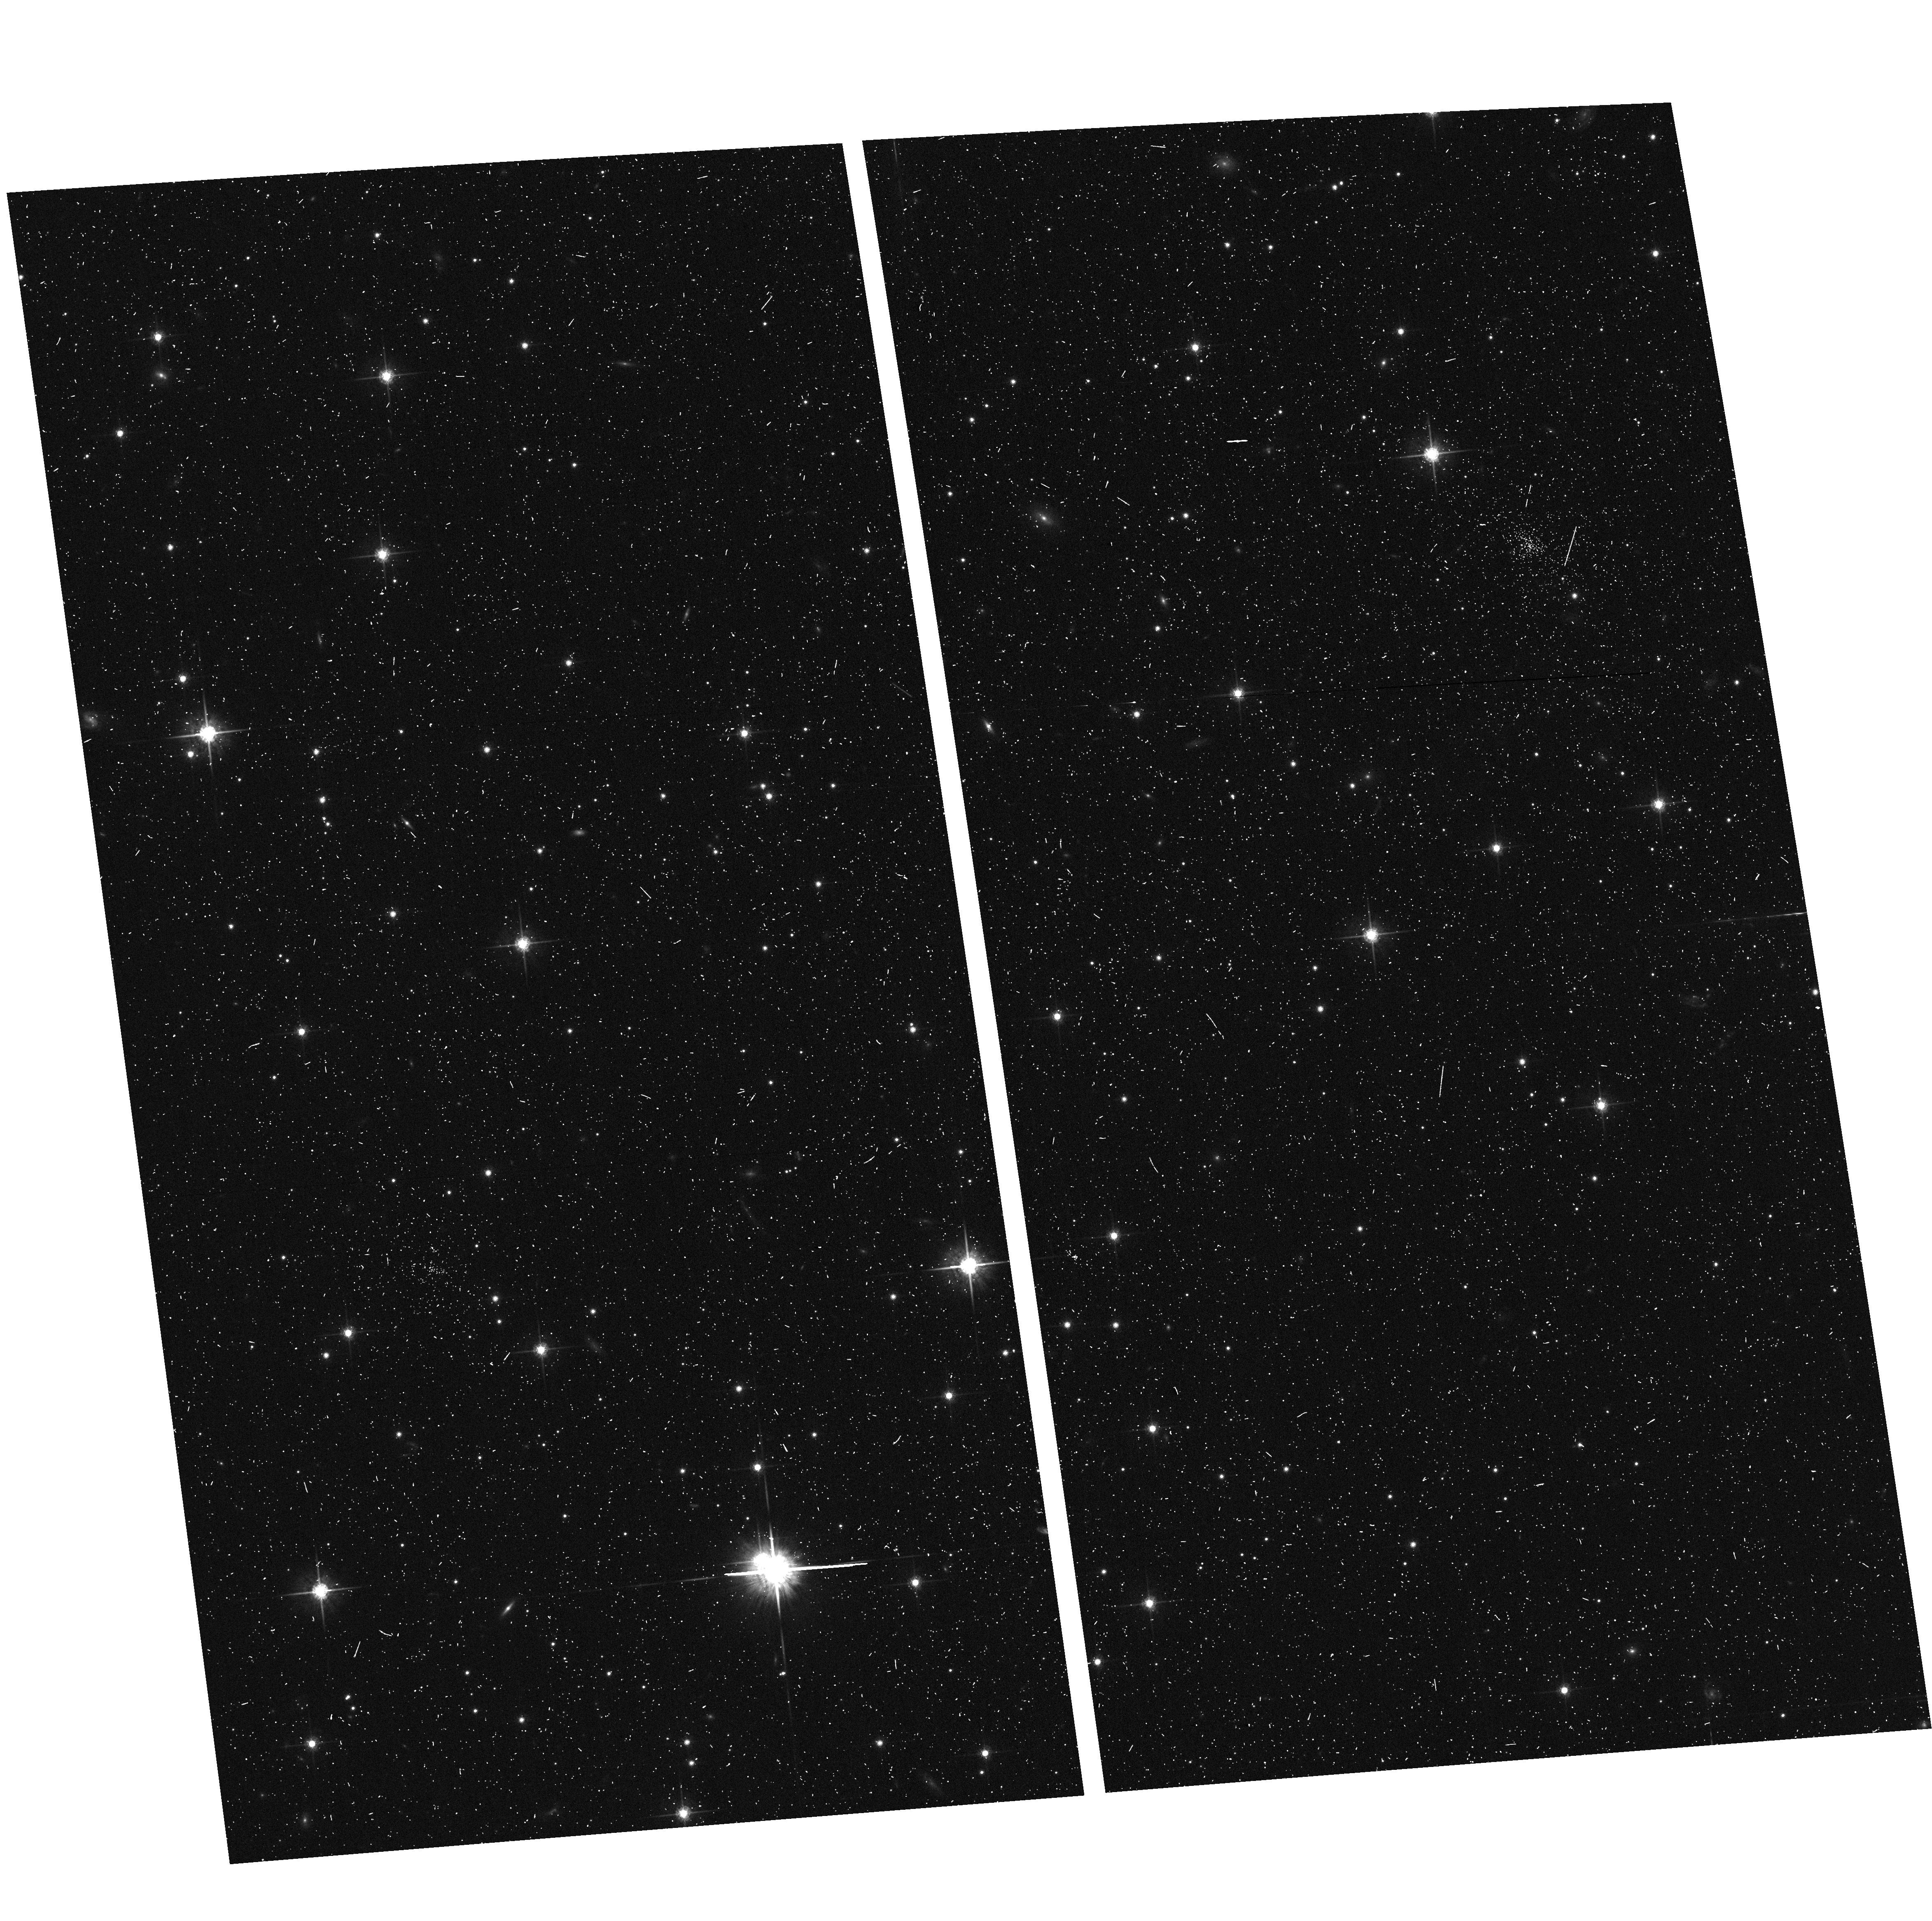
Target: MACS1931-ACSPAR2. Instrument: ACS/WFC. Filter: F775W. Exposure: 7 min. Observation ID: hst_12456_b1_acs_wfc_f775w_jbt2b1

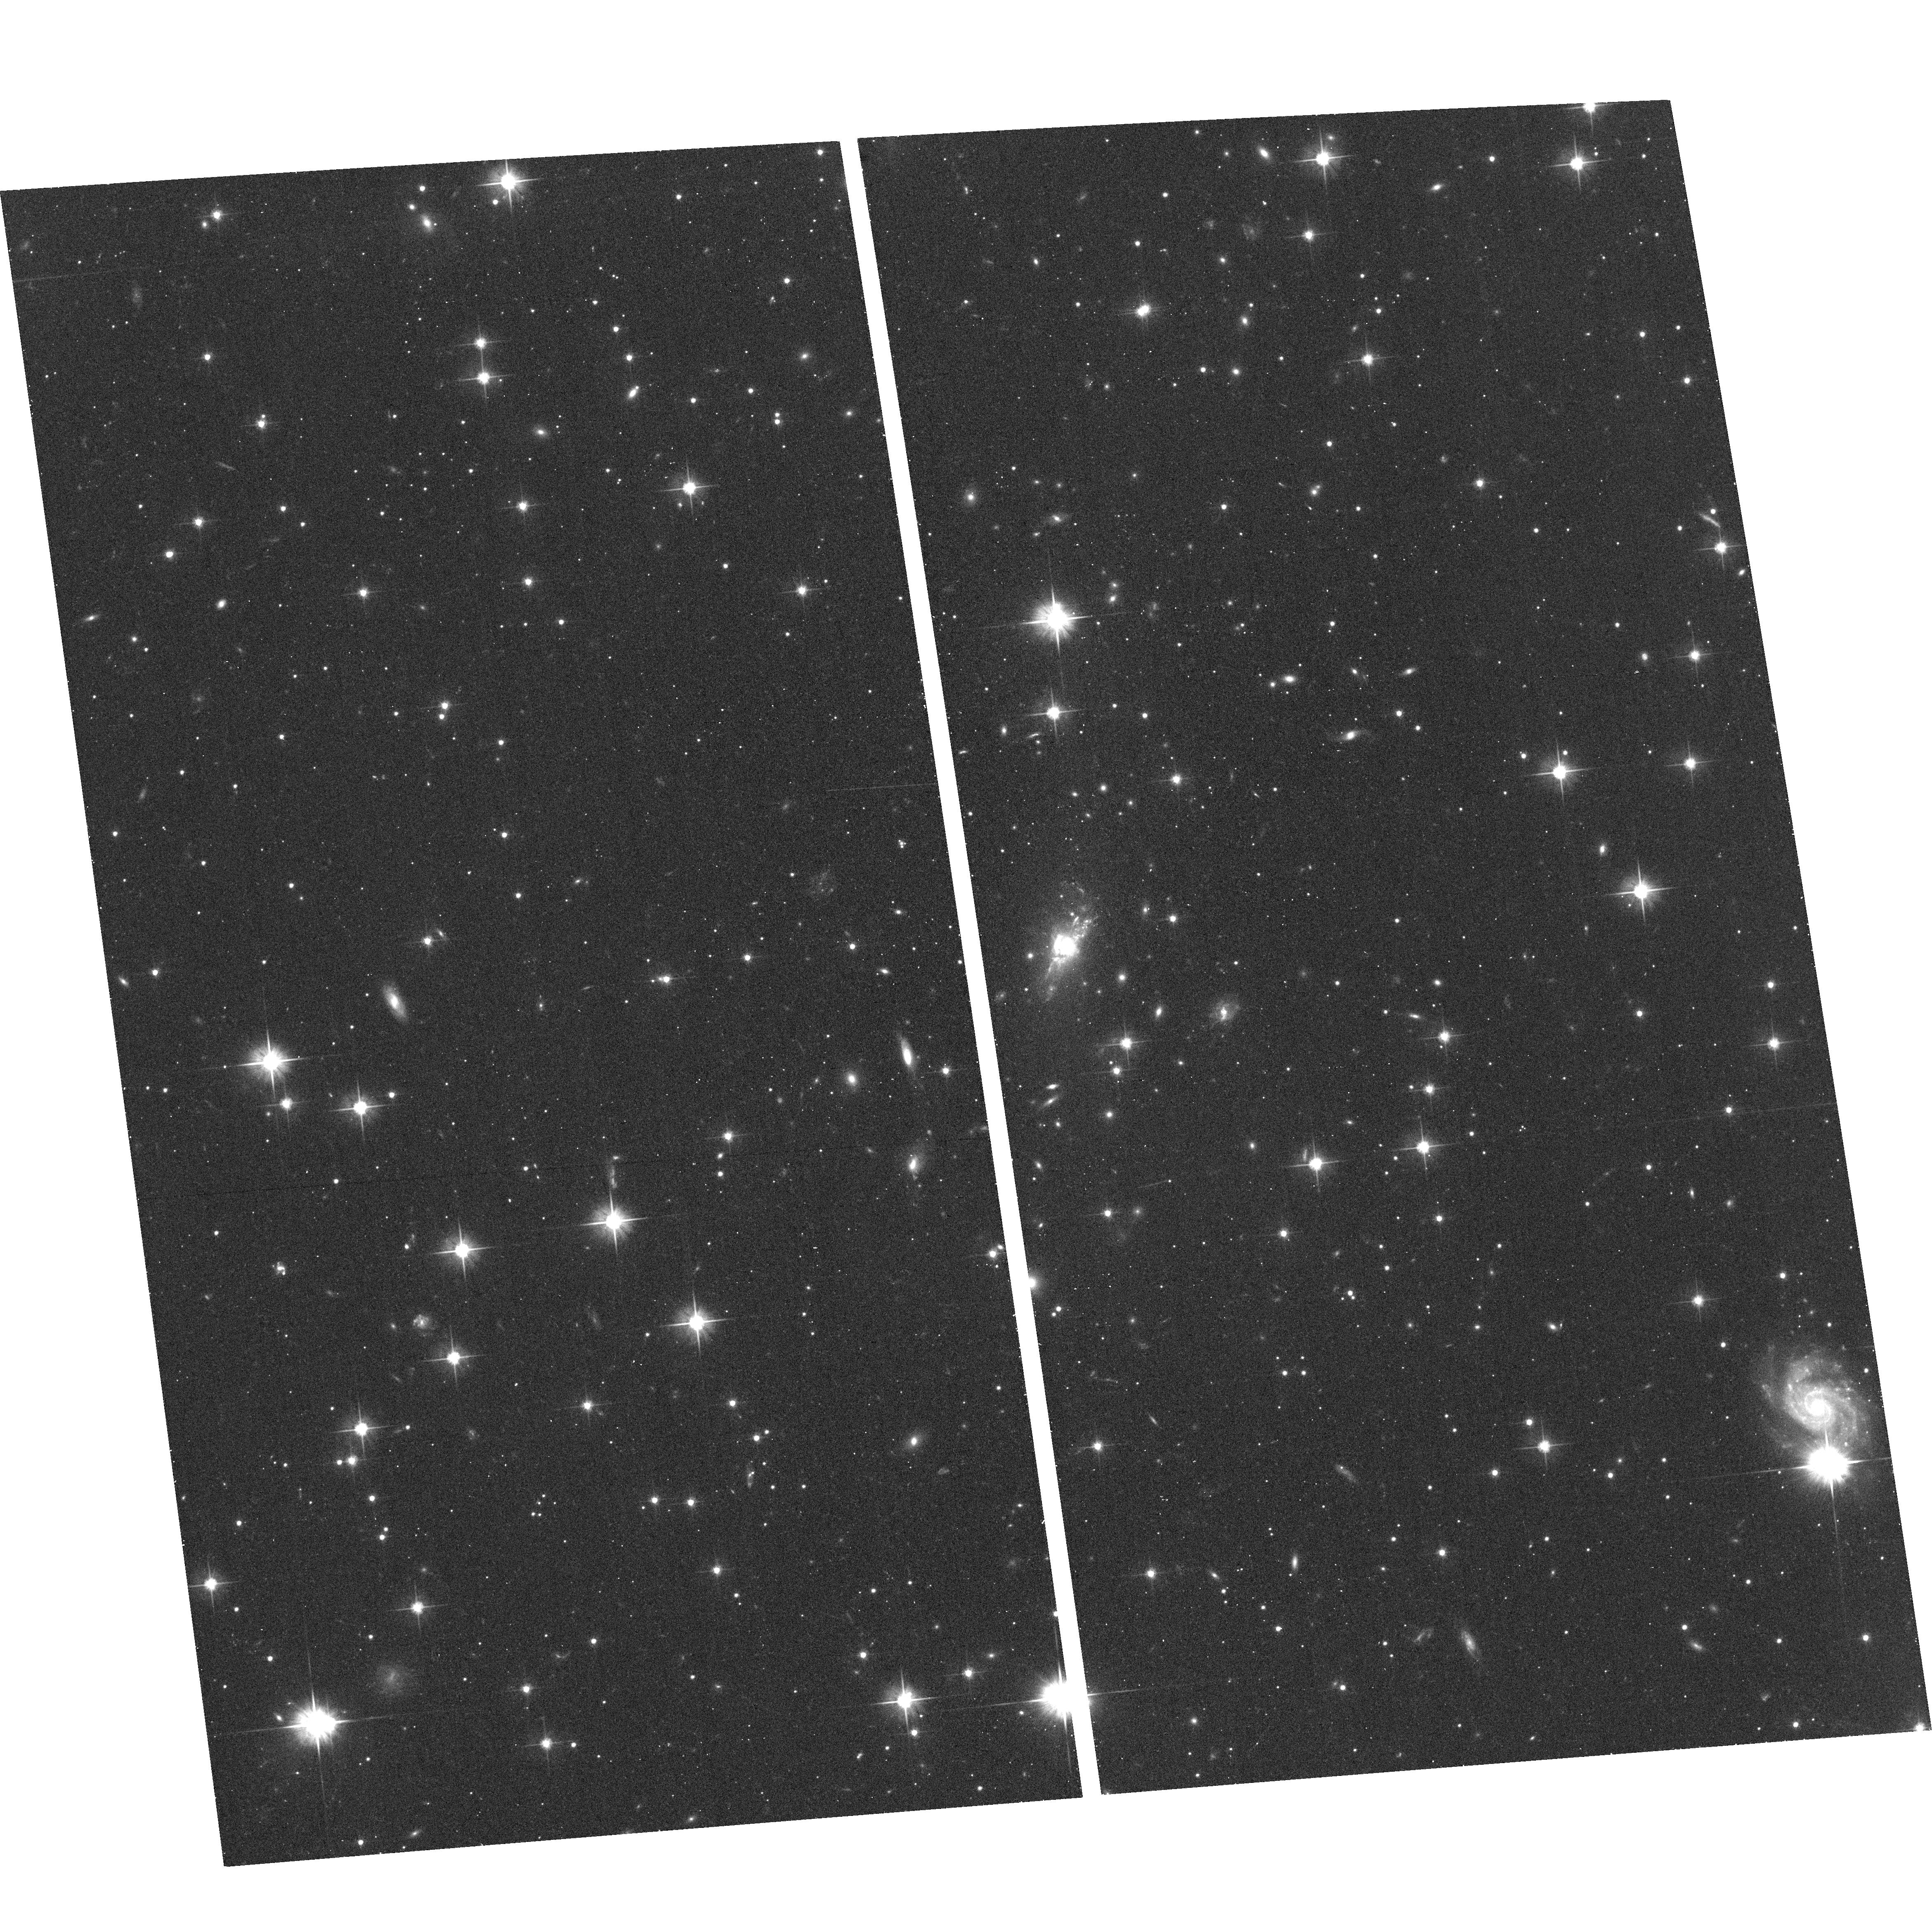
Target: MACS1931-2635. Instrument: ACS/WFC. Filter: F606W. Exposure: 17 min. Observation ID: hst_12456_b0_acs_wfc_f606w_jbt2b0

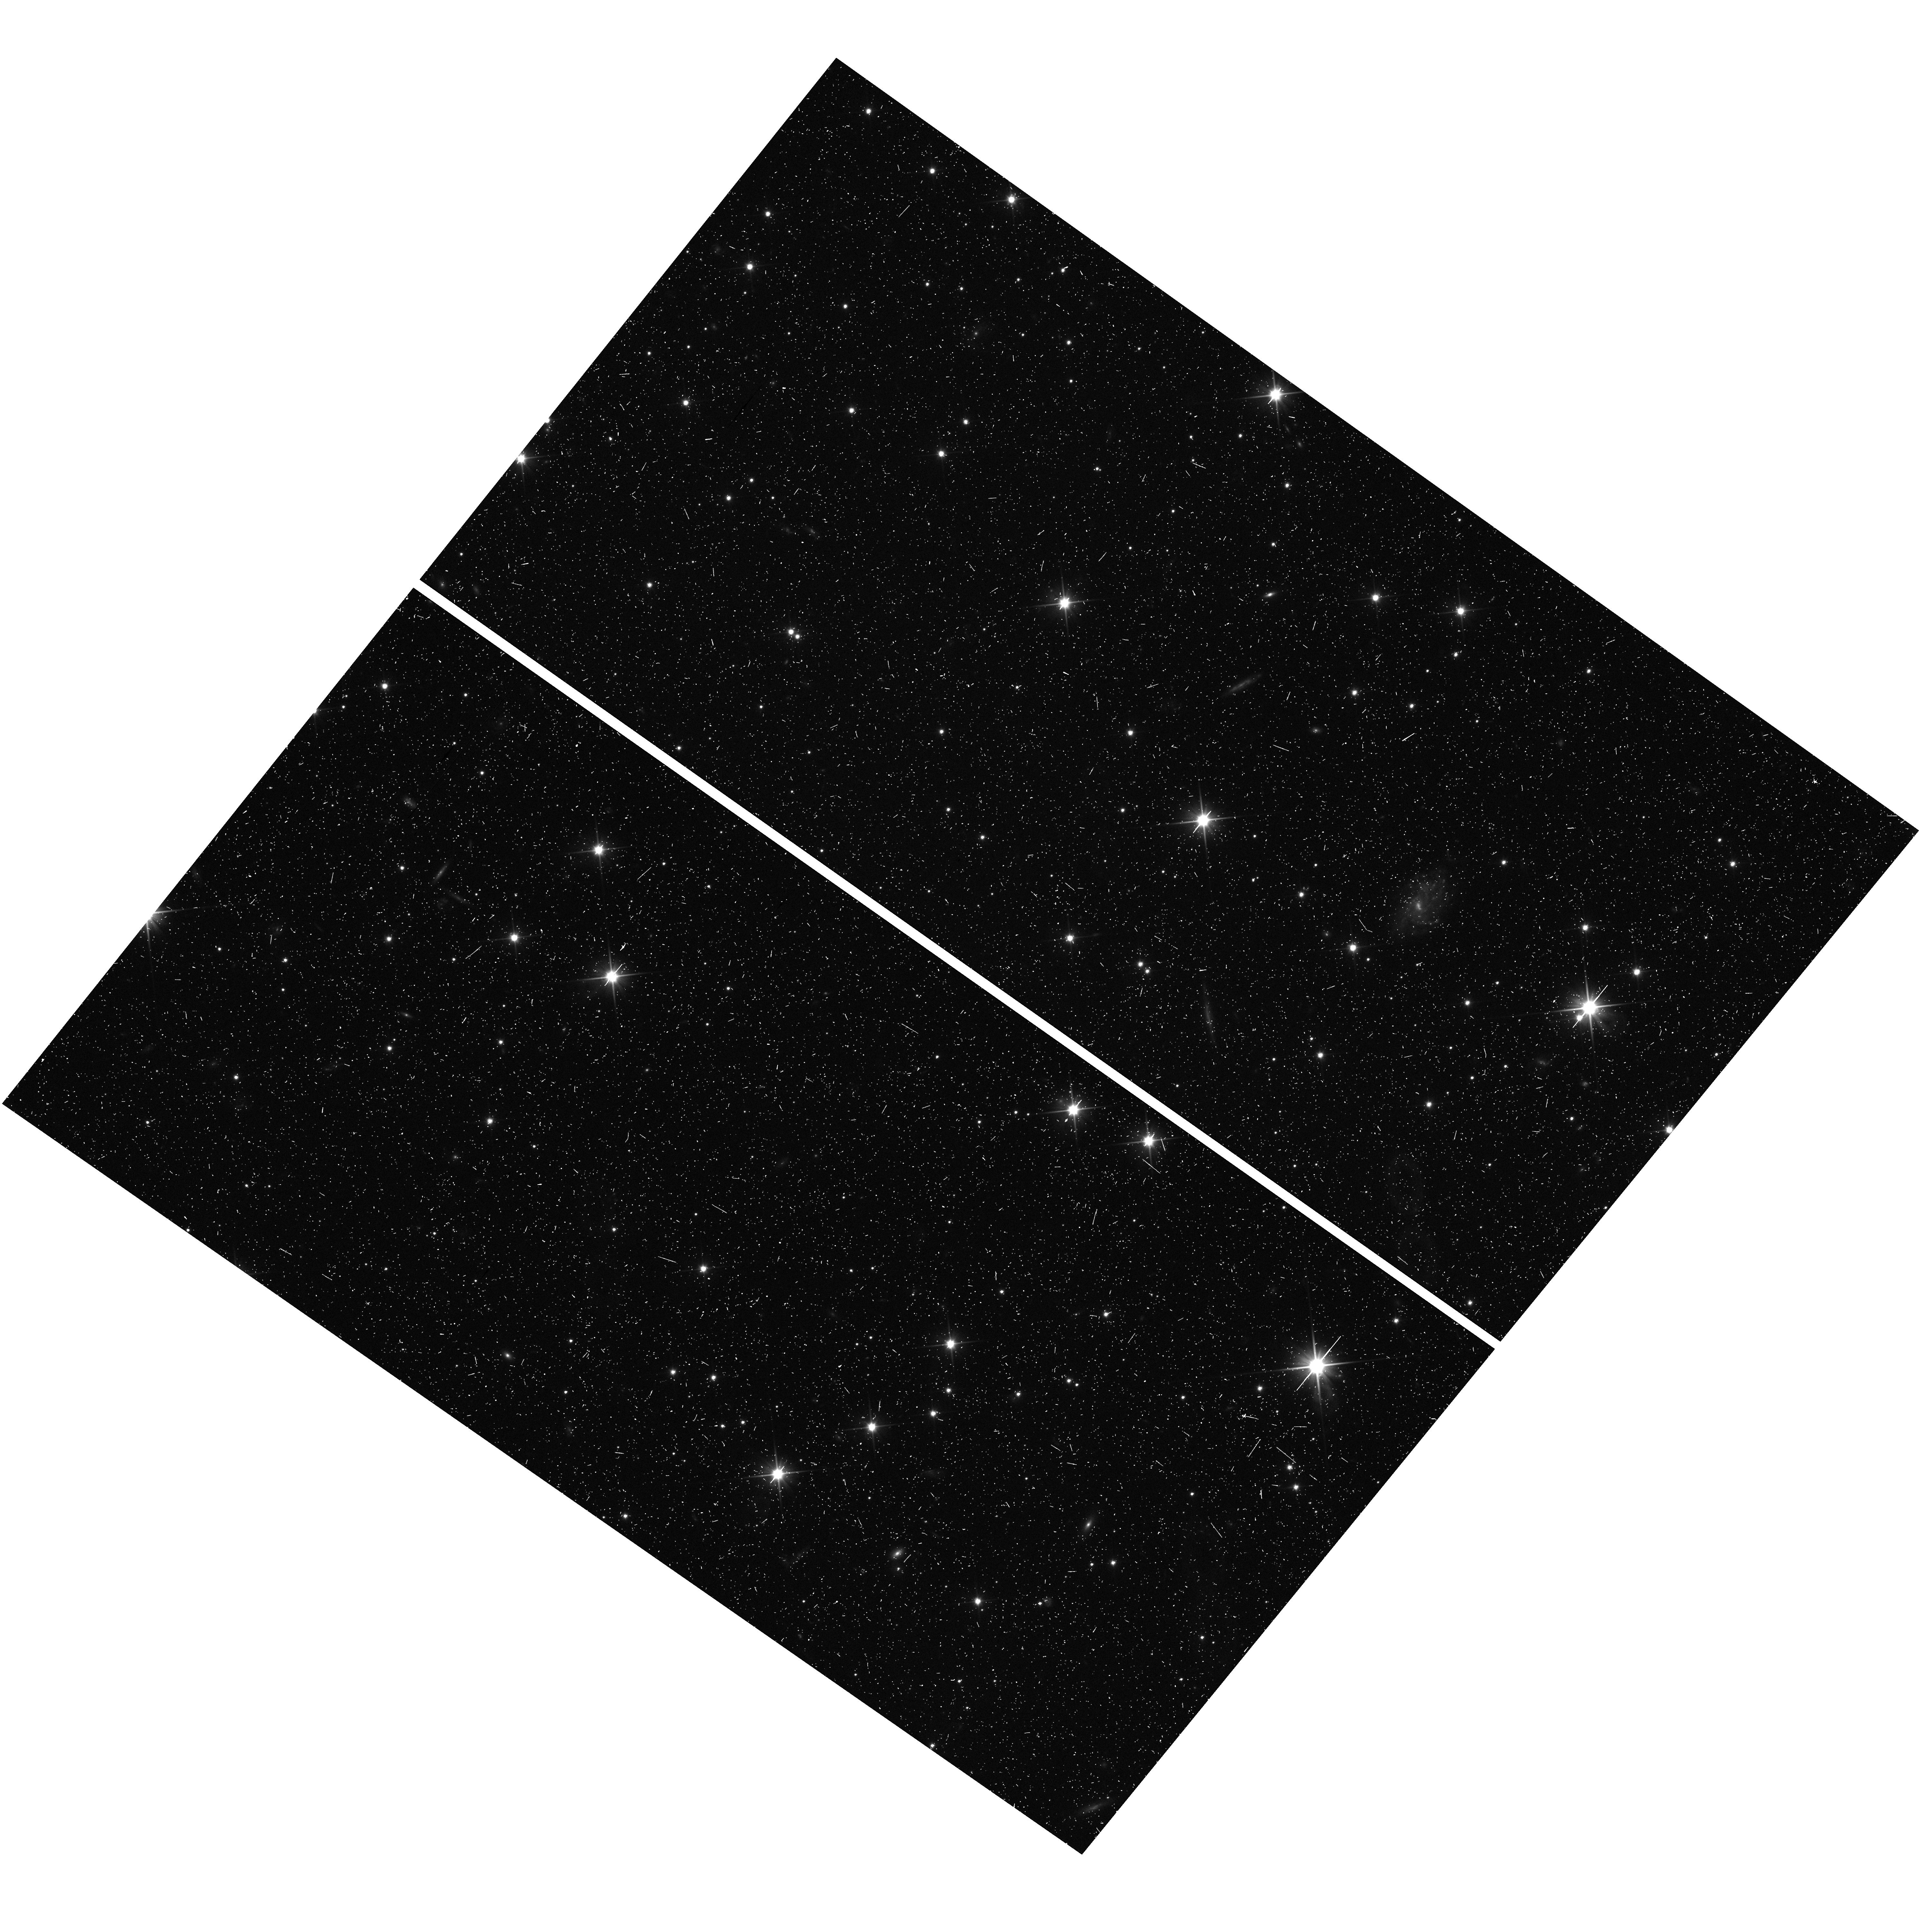
Target: MACS1931-WFC3PAR2. Instrument: WFC3/UVIS. Filter: F350LP. Exposure: 10 min. Observation ID: hst_12456_b5_wfc3_uvis_f350lp_ibt2b5

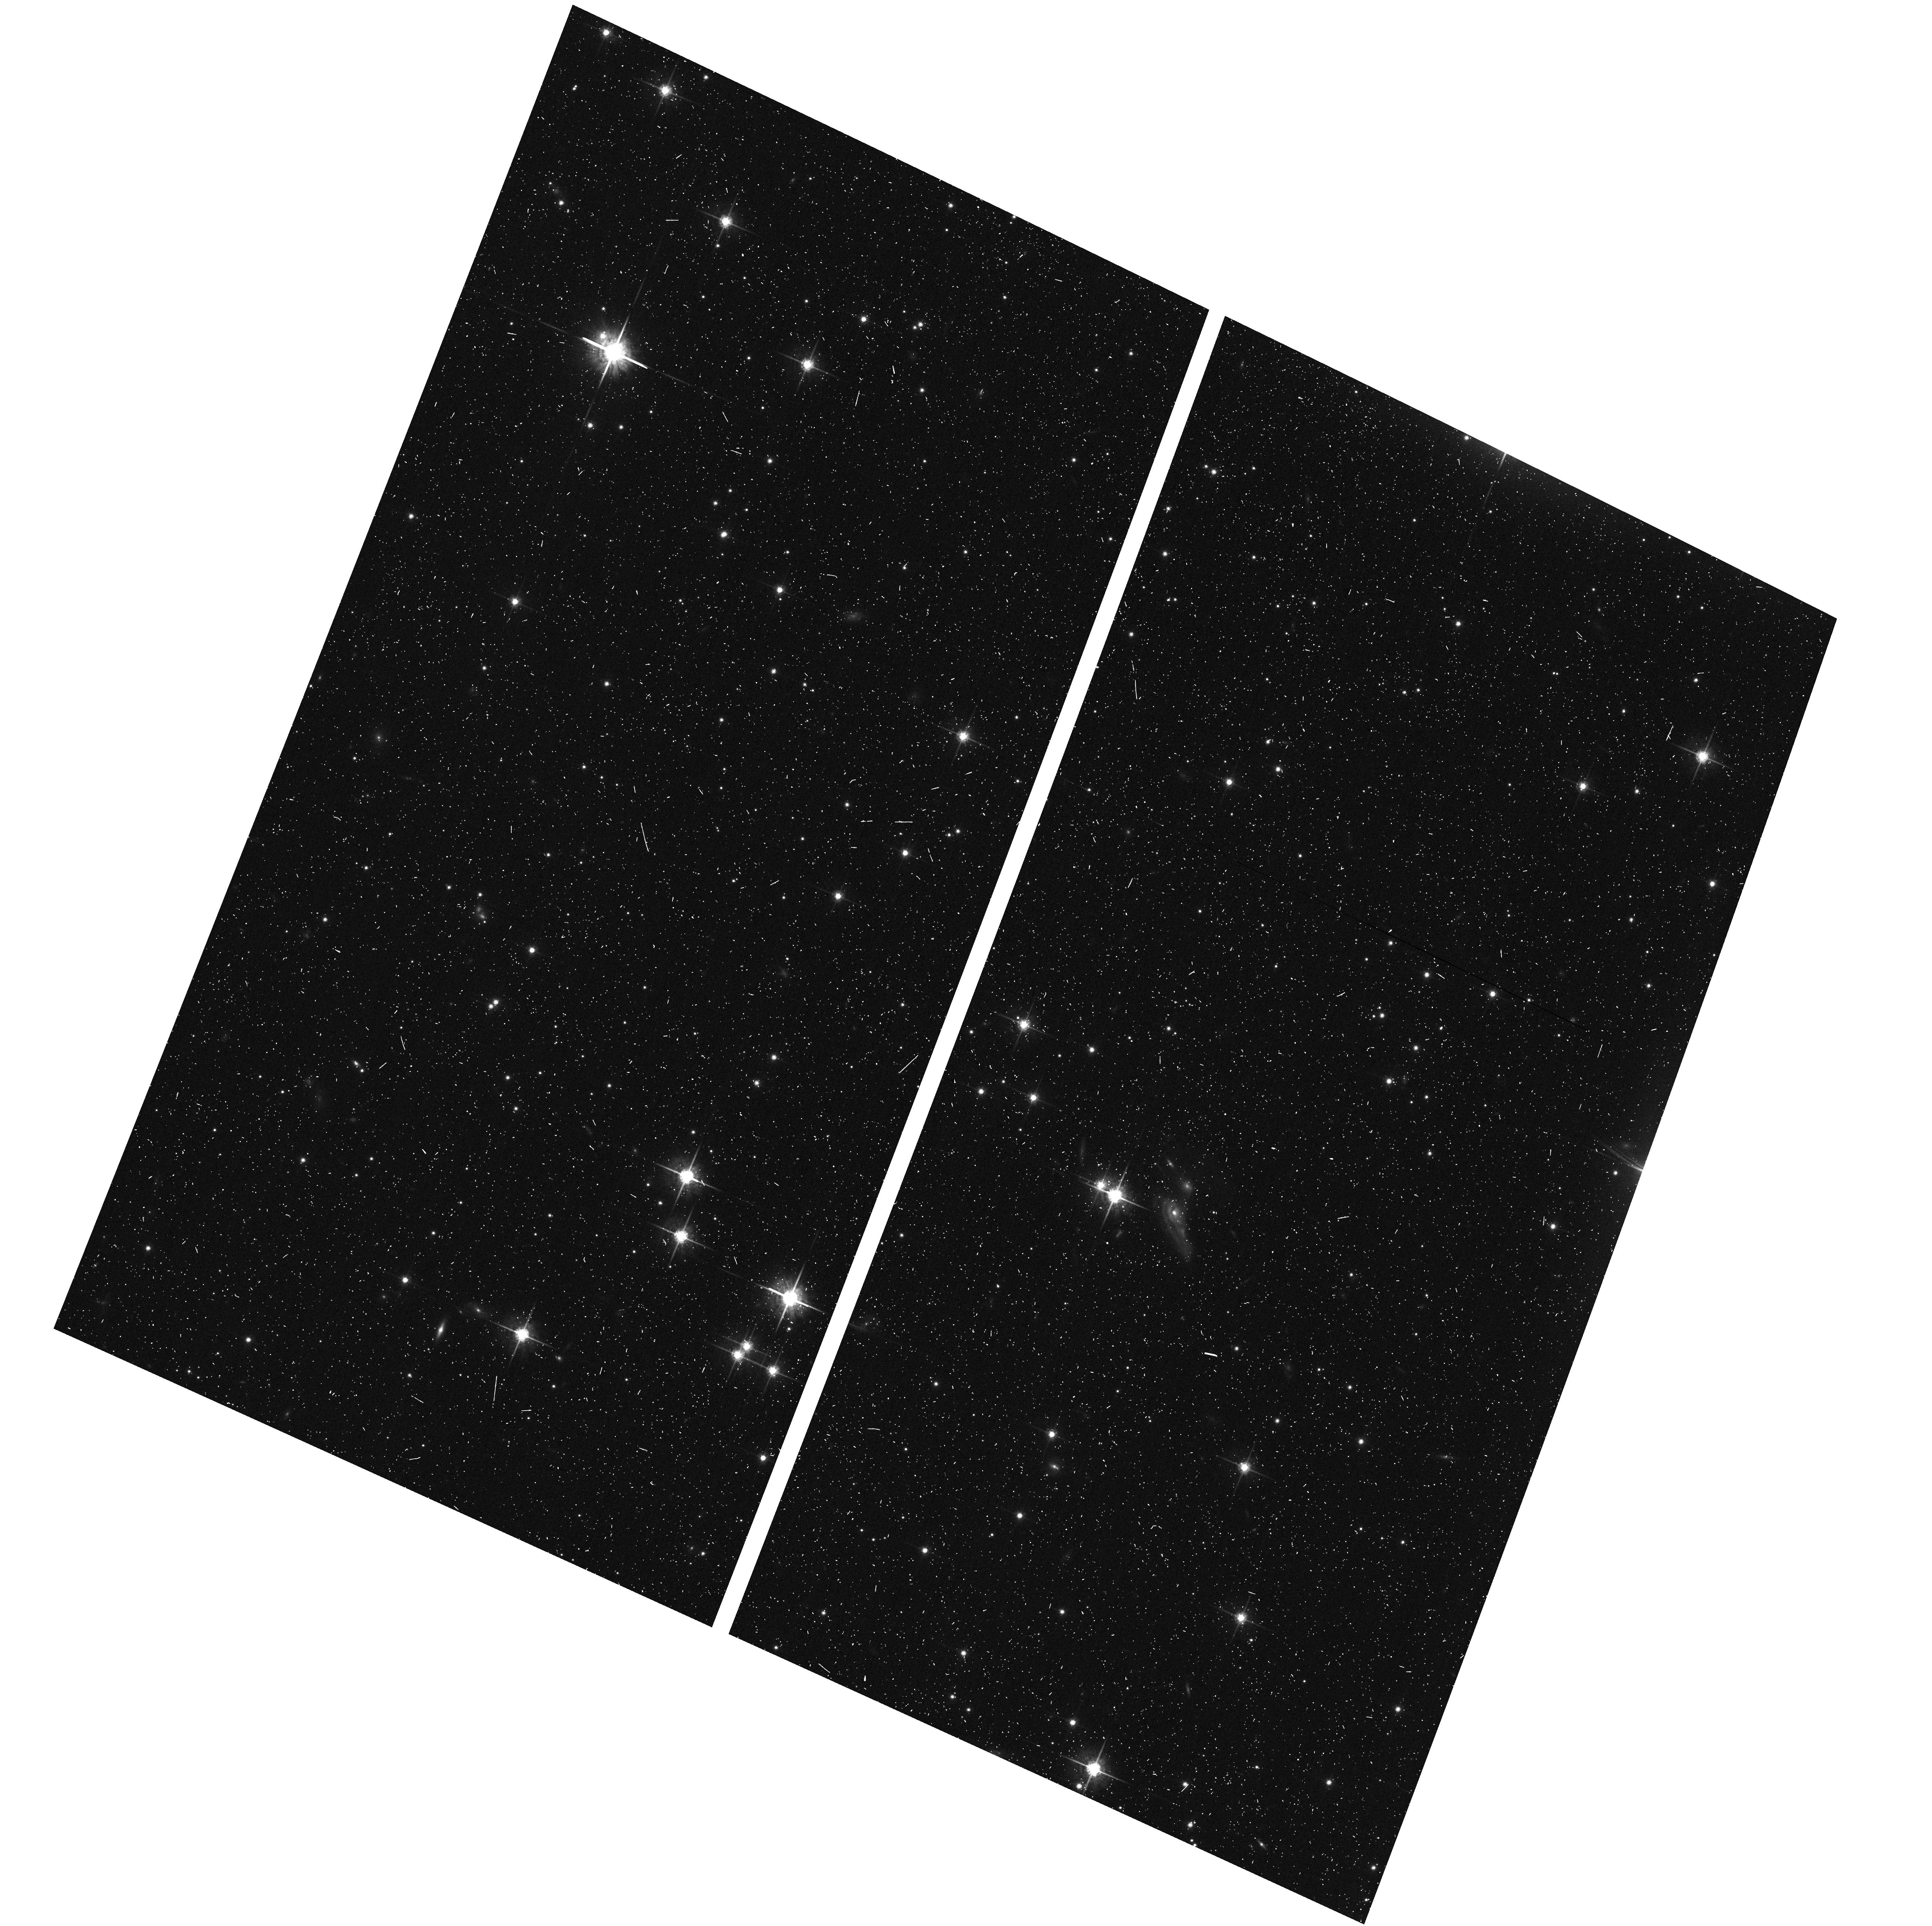
Target: MACS1931-ACSPAR1. Instrument: ACS/WFC. Filter: F775W. Exposure: 6 min. Observation ID: hst_12456_a2_acs_wfc_f775w_jbt2a2

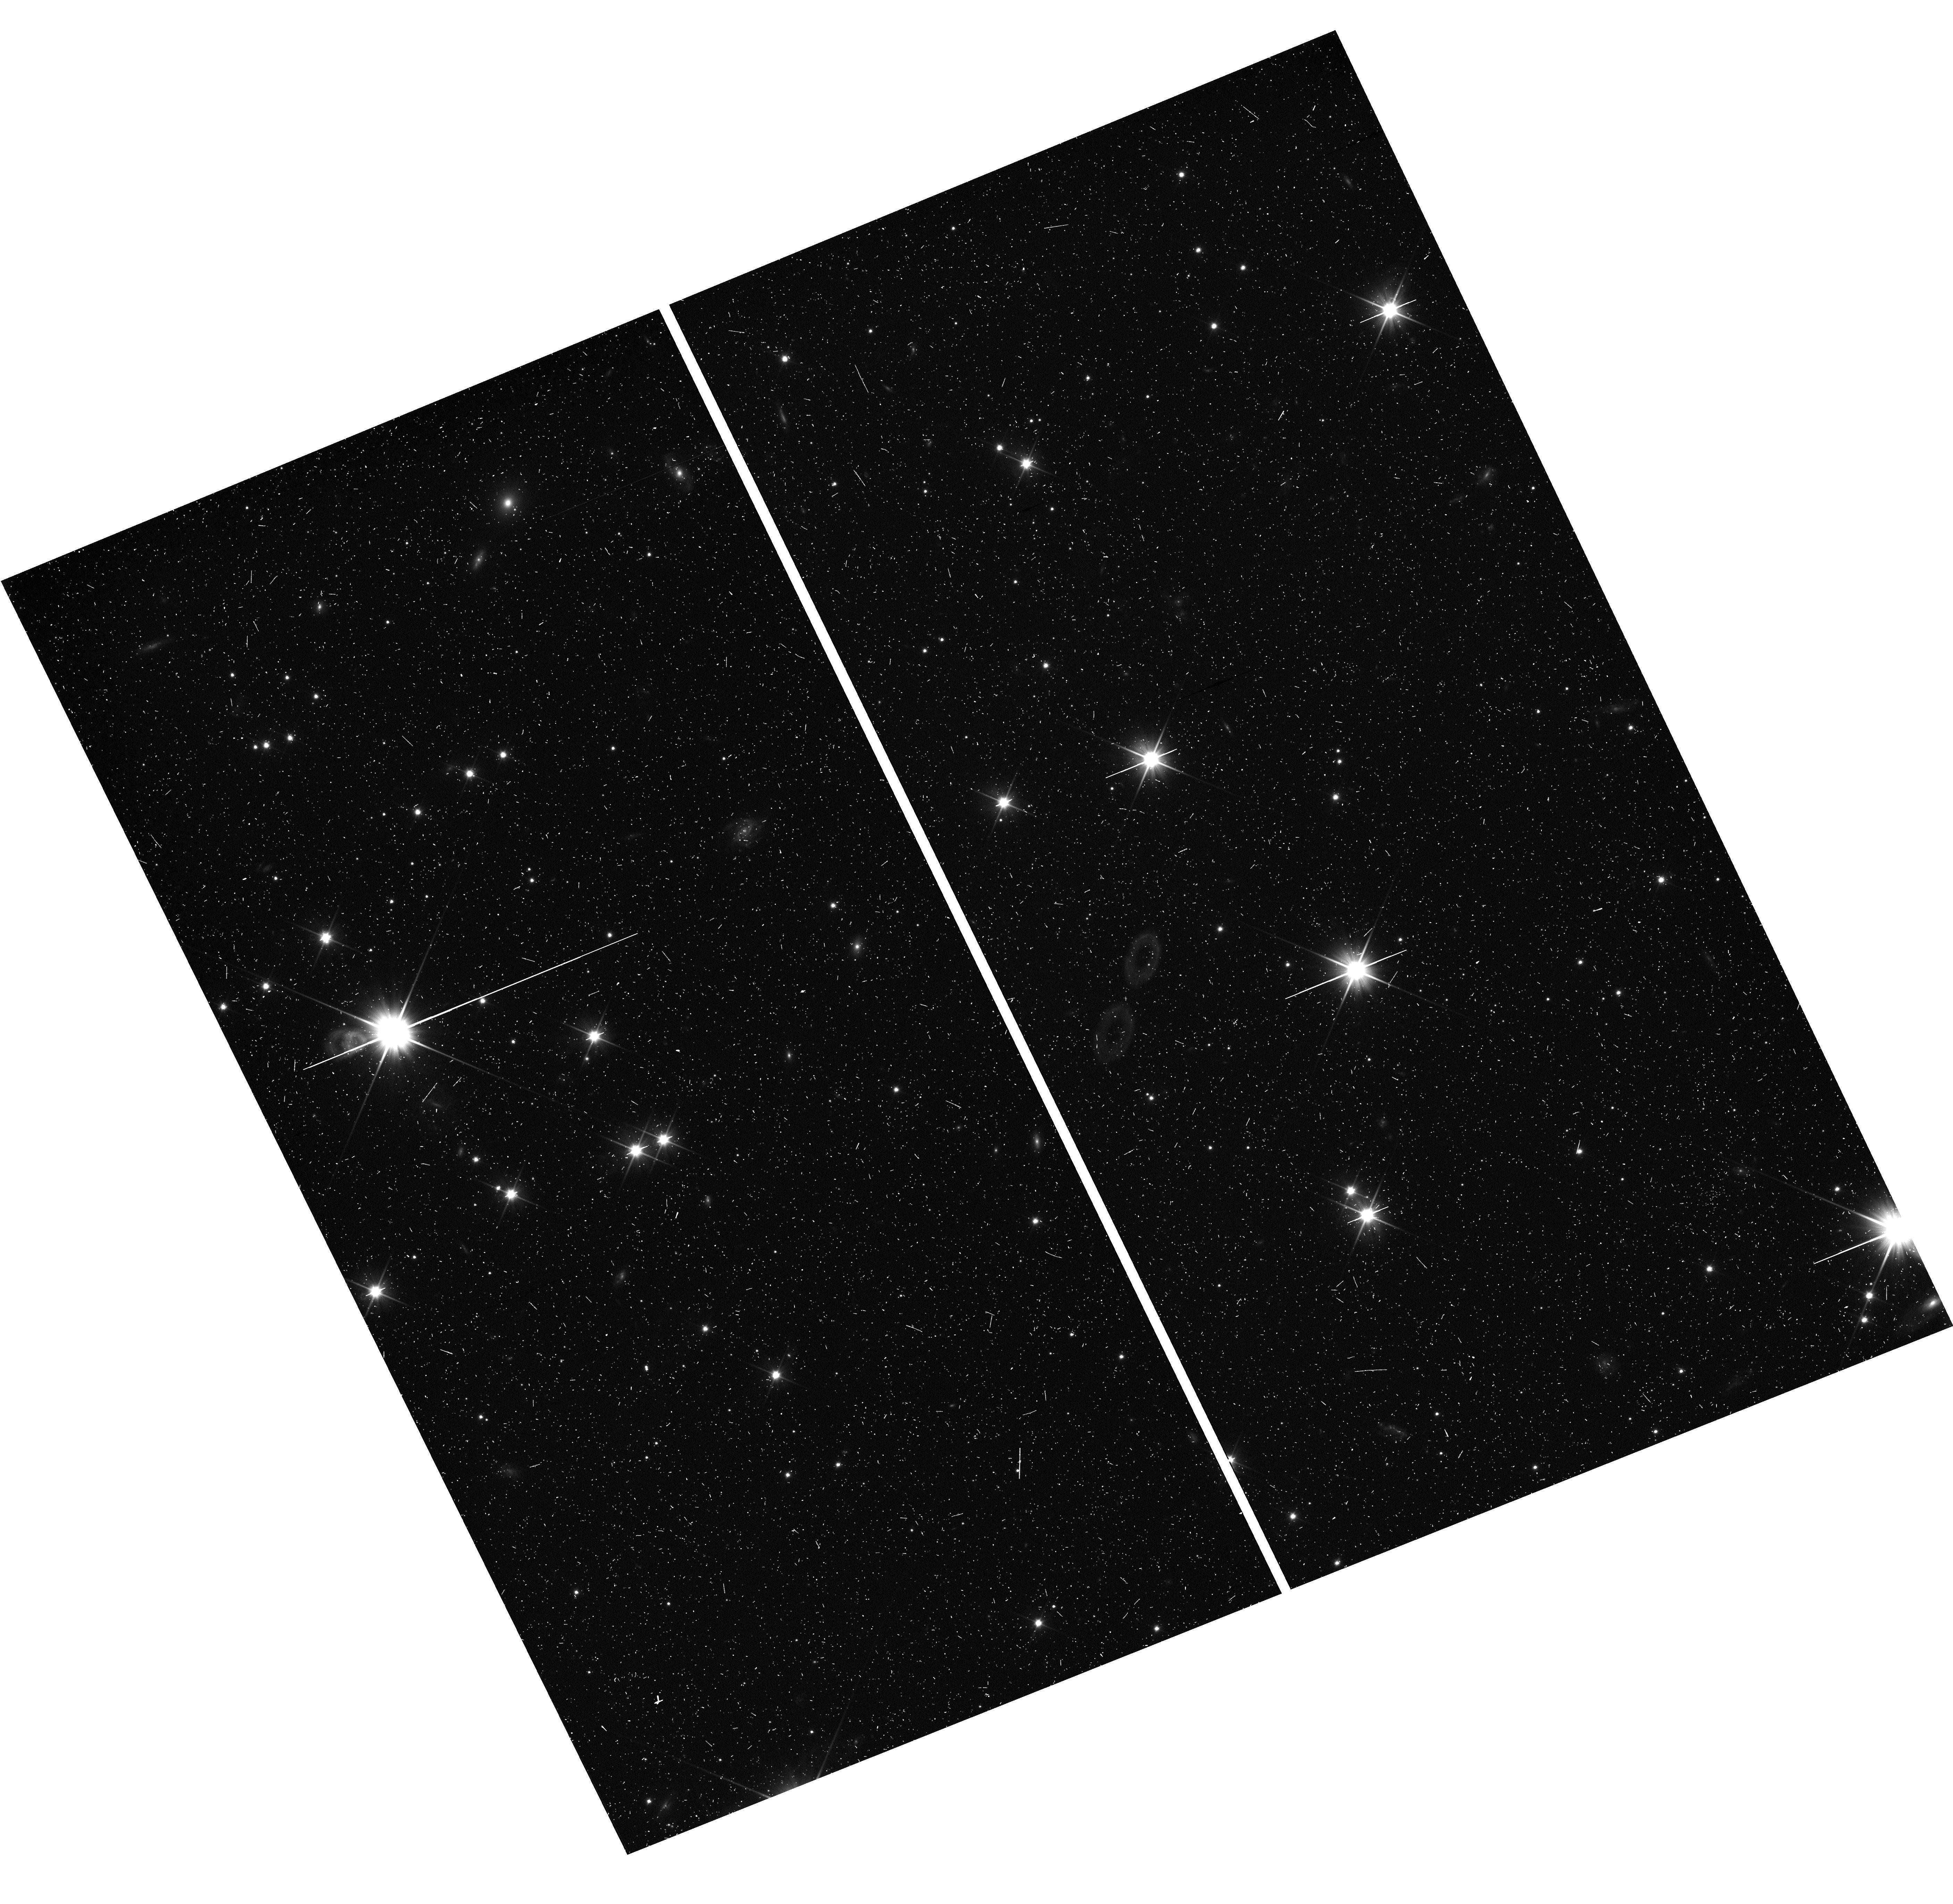
Target: MACS1931-WFC3PAR1. Instrument: WFC3/UVIS. Filter: F350LP. Exposure: 10 min. Observation ID: hst_12456_a1_wfc3_uvis_f350lp_ibt2a1

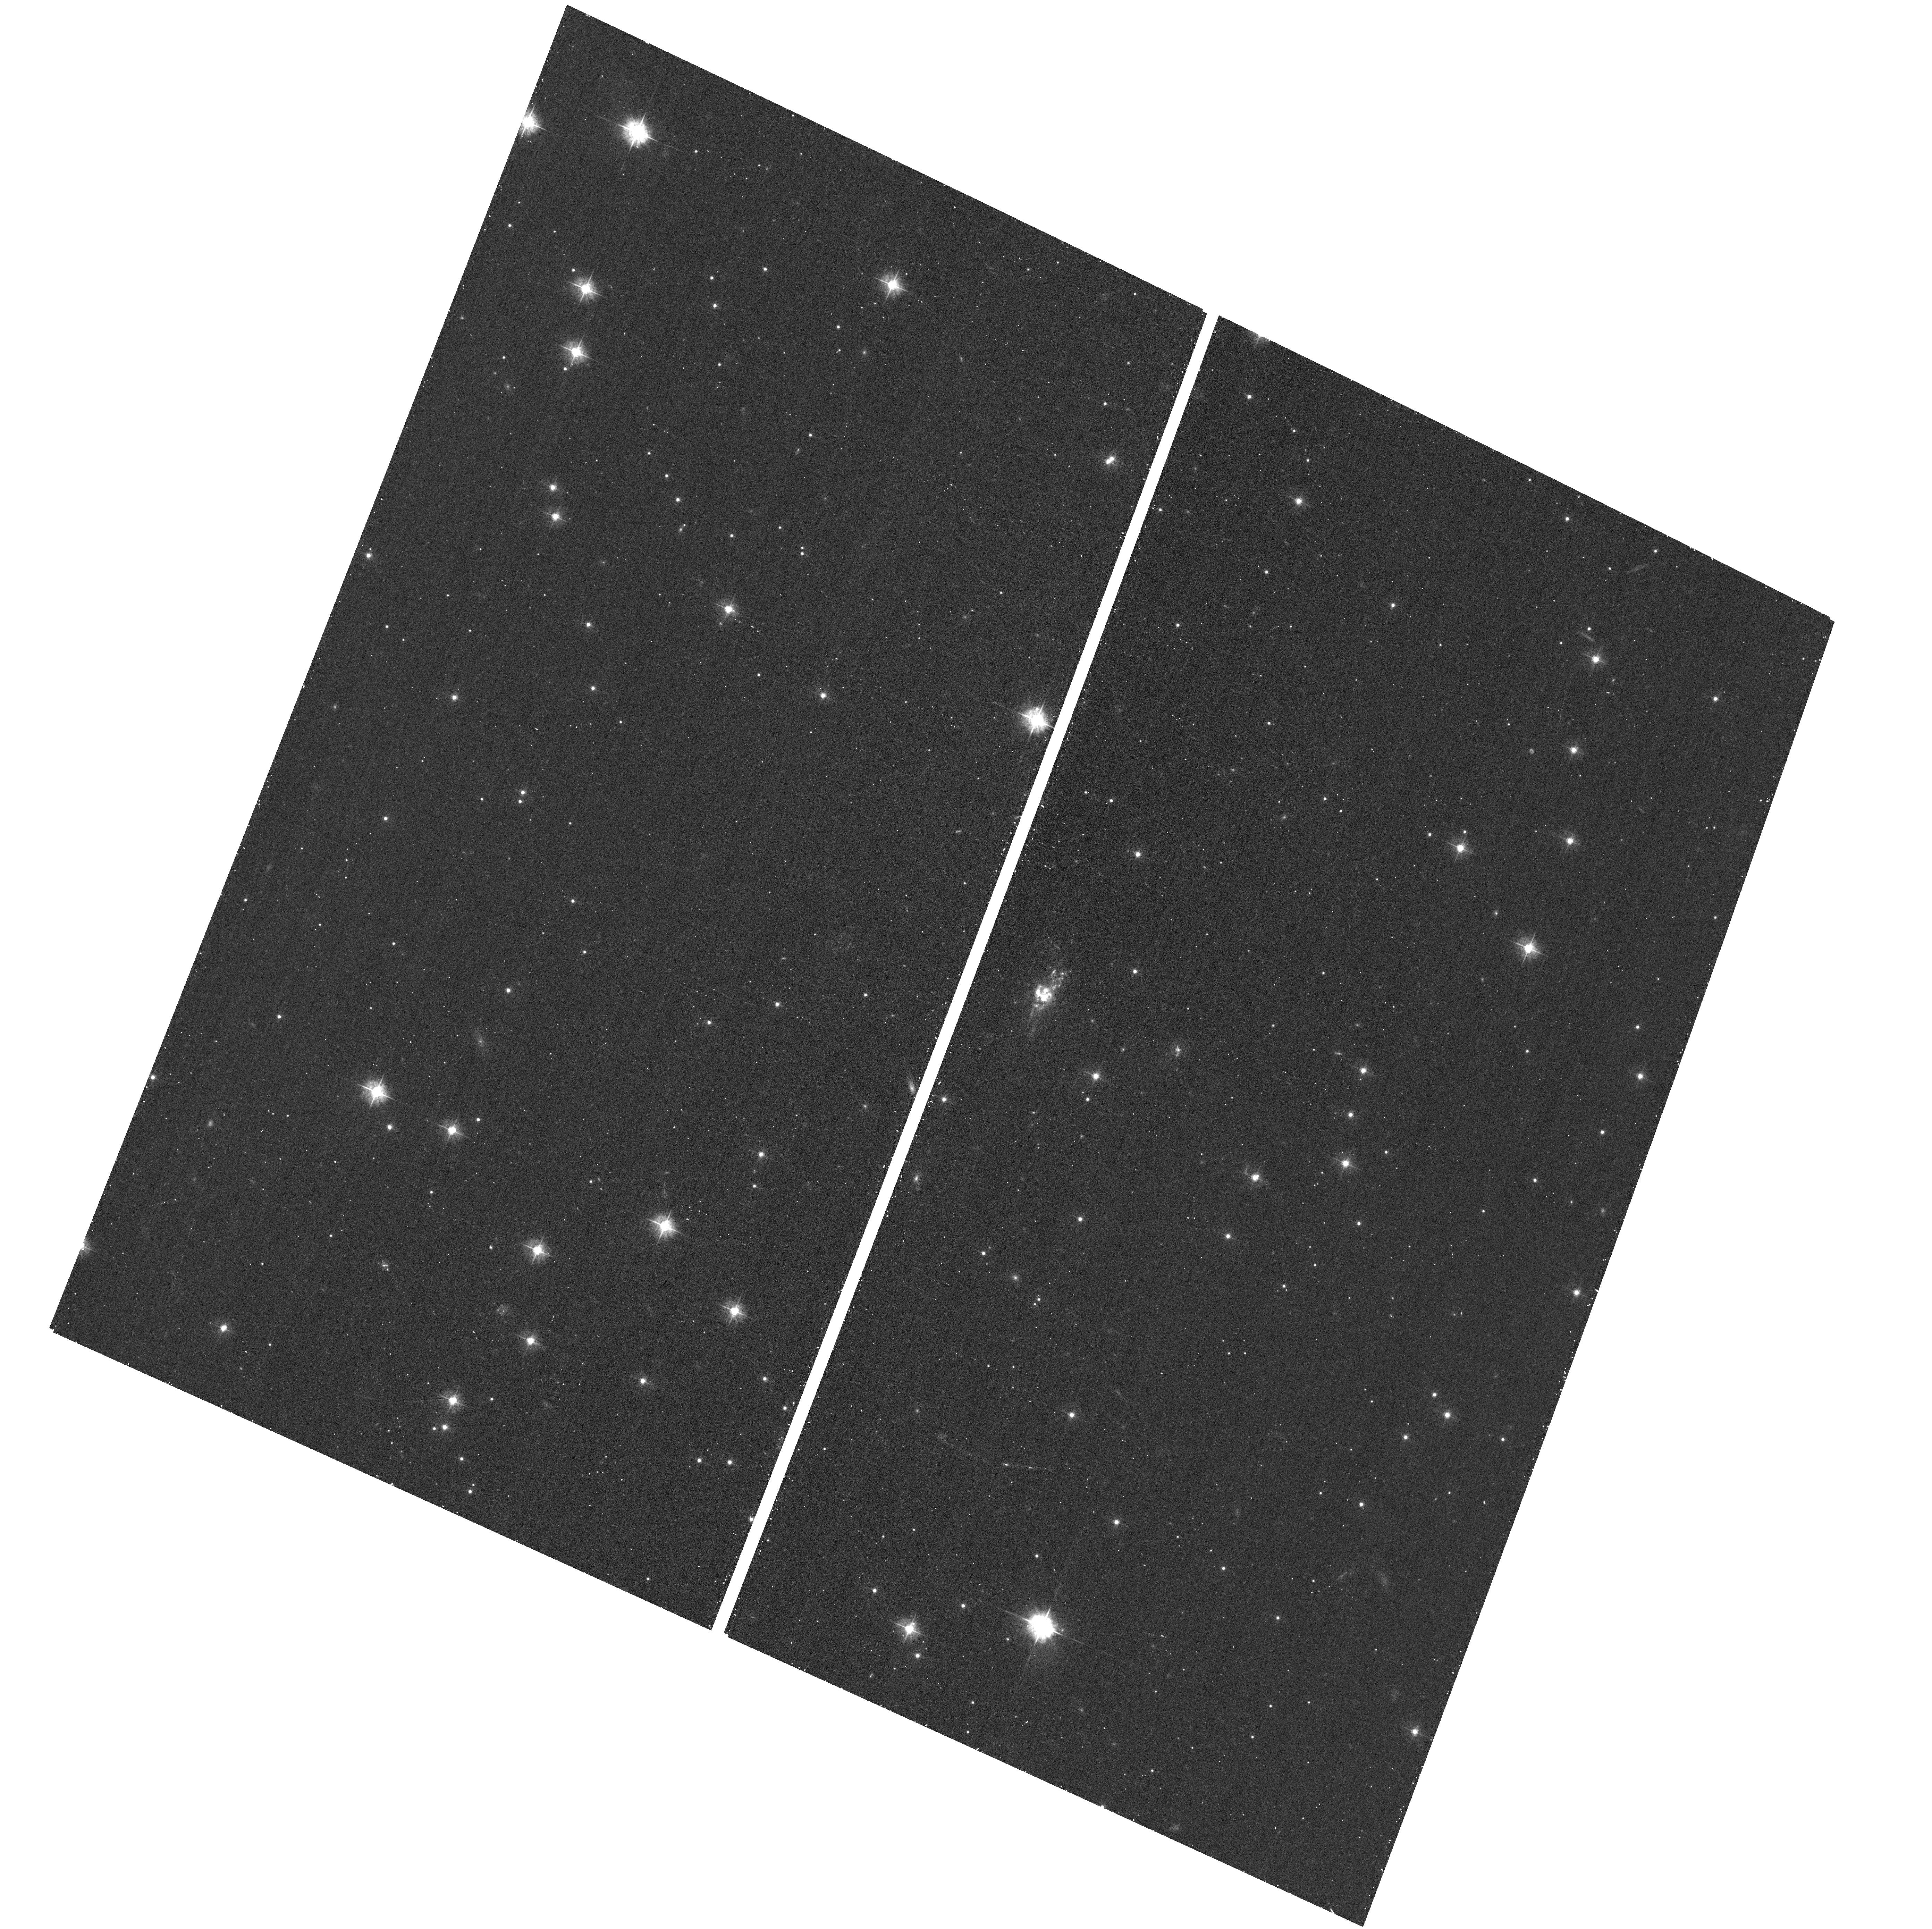
Target: MACS1931-2635. Instrument: ACS/WFC. Filter: F435W. Exposure: 17 min. Observation ID: hst_12456_a8_acs_wfc_f435w_jbt2a8

Through a Lens, Darkly - New Constraints on the Fundamental Components of the Cosmos (PI: Postman, Marc)

As the most massive objects in the universe, galaxy clusters represent important signposts in our story of structure evolution, and are the ultimate telescopic lenses, placing gravitationally lensed galaxies from the earliest epochs in comfortable reach for careful study. We take full advantage of the refurbished ACS and WFC3 cameras to deliver deep 14-filter images of 25 carefully chosen clusters. These will enable us to address timely and substantive questions about dark matter, dark energy, and galaxy evolution well beyond z=7. These X-ray clusters are chosen to be free of lensing bias and to span a wide range of redshift and mass. By combining strong and weak lensing, we will obtain the definitive mass profile of relaxed clusters to confront the distinctive prediction of the standard LambdaCDM model. Detailed maps of internal structure will be enabled by ~1, 000 new multiply-imaged lensed sources to AB=26, all with precise (2% x (1+z)) photometric redshift measurements, thanks to WFC3's UV and IR coverage. A supernovae search in parallel (with low magnification uncertainties) will extend the Hubble diagram of SN1a to z>1.5, testing the constancy of dark energy with time and probing progenitor evolution. Our homogeneous panchromatic deep imaging of this cluster sample will constitute a vast legacy archive for studies of the formation and evolution of structure.